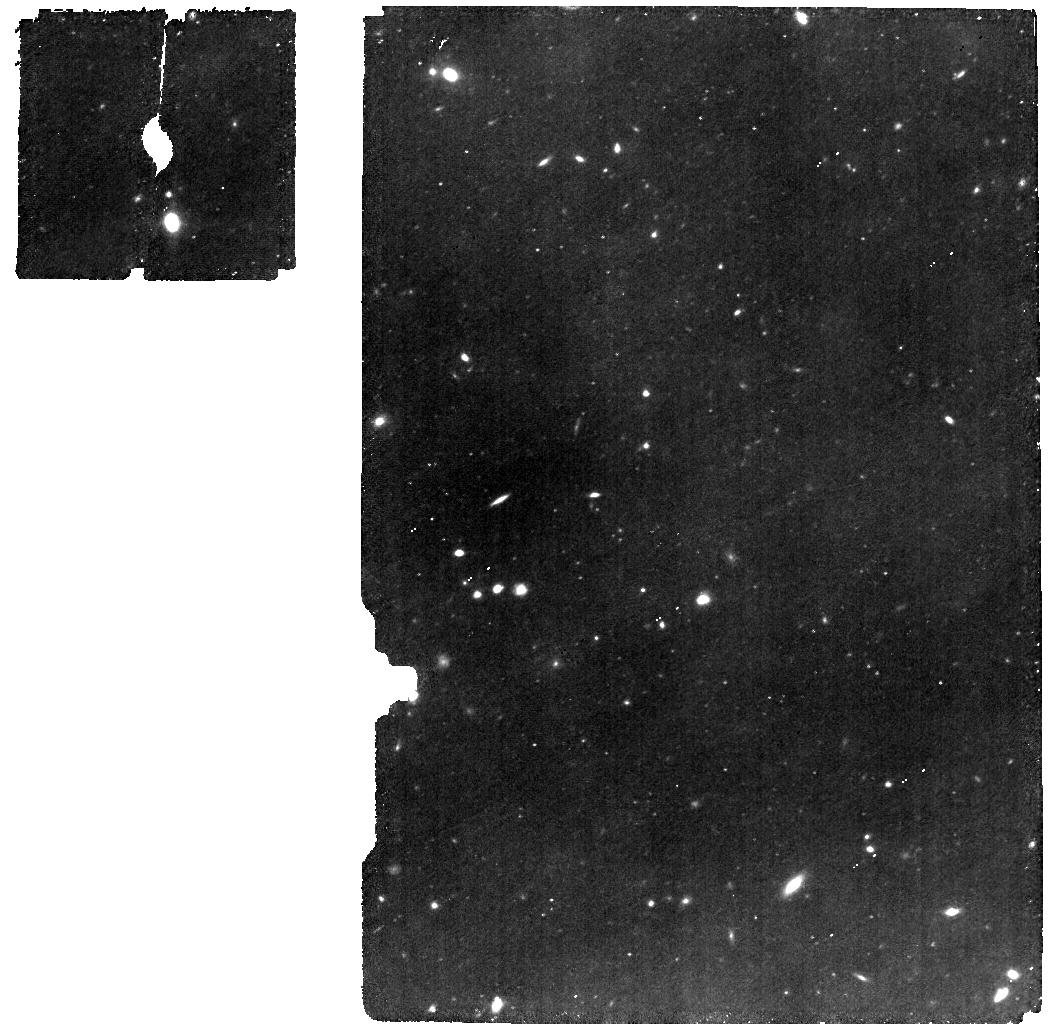
Target: ULASJ1342+0928. Instrument: MIRI. Filter: F560W. Exposure: 53 min. Observation ID: jw01219-o009_t002_miri_f560w

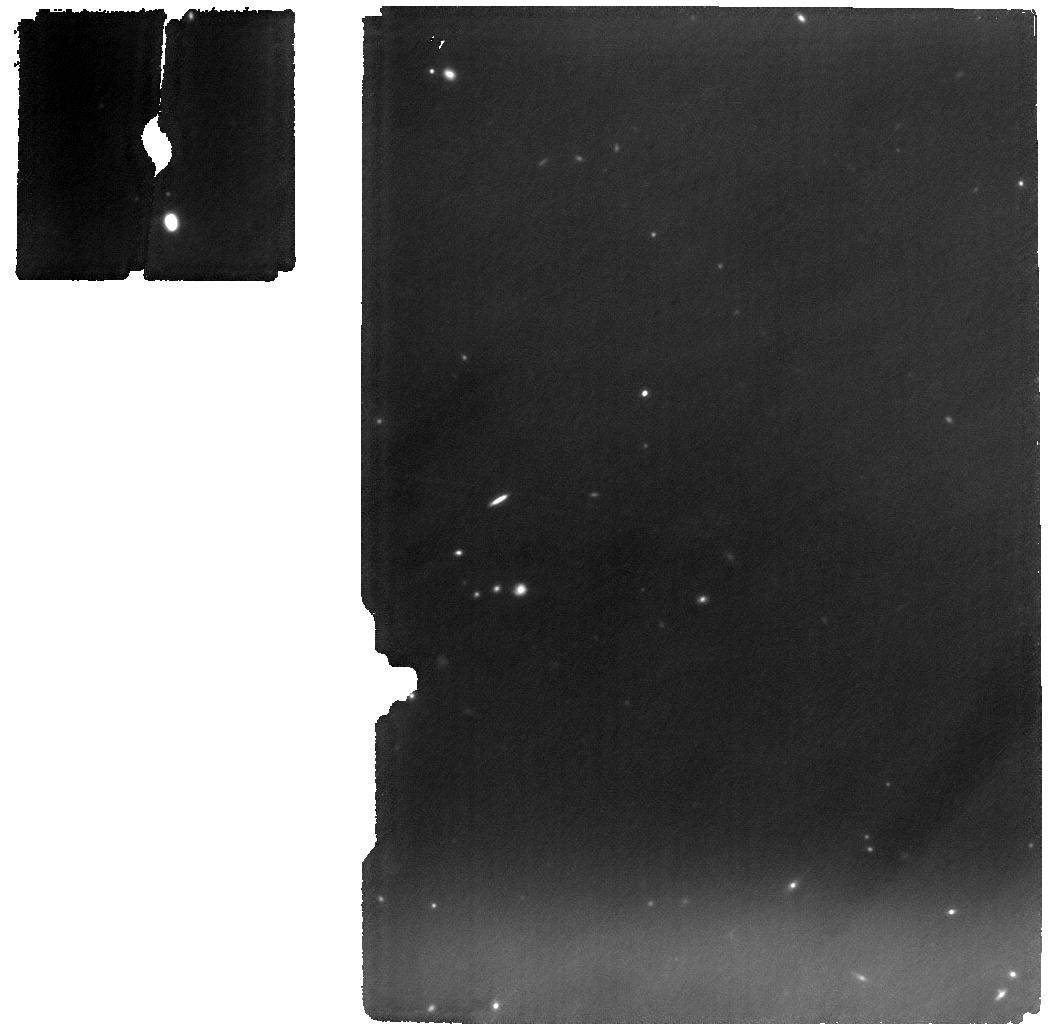
Target: ULASJ1342+0928. Instrument: MIRI. Filter: F1000W. Exposure: 1.8 h. Observation ID: jw01219-o009_t002_miri_f1000w

NIRSpec and MIRI spectroscopy of QSOs - part #3 (PI: Luetzgendorf, Nora)

MIRI, with its spectral coverage from 5 to 28 um and sensitivity, is the only instrument onboard JWST able to explore the optical and near-infrared spectrum and light distribution of galaxies and QSOs at redshifts above 6.7. A complete 5 to 28 spectrum (~0.6 to 3.5 microns rest-frame) of the highest redshift (z=7.54) QSO J1342+0928, will be obtained, and simultaneous MIRI imaging of a nearby field will be taken with the F560W and F1000W filters. The same APT file includes the NIRSpec observation of the same target with the IFU with the G395H grating (aimed primarily at mapping the main optical nebular lines Hbeta, [OIII], Halpha, [NII]) and the PRISM (for continuum; includes observing a PSF star) and with the fixed slit with the G140H and G235H gratings (aimed primarily at detecting IGM metal absorption systems). Simultaneously with the fixed slit observation (centered onto the quasar) the MSA will be used to observe galaxies imaged by the HST in the field of view, therefore these observations have been set up in MOS mode.